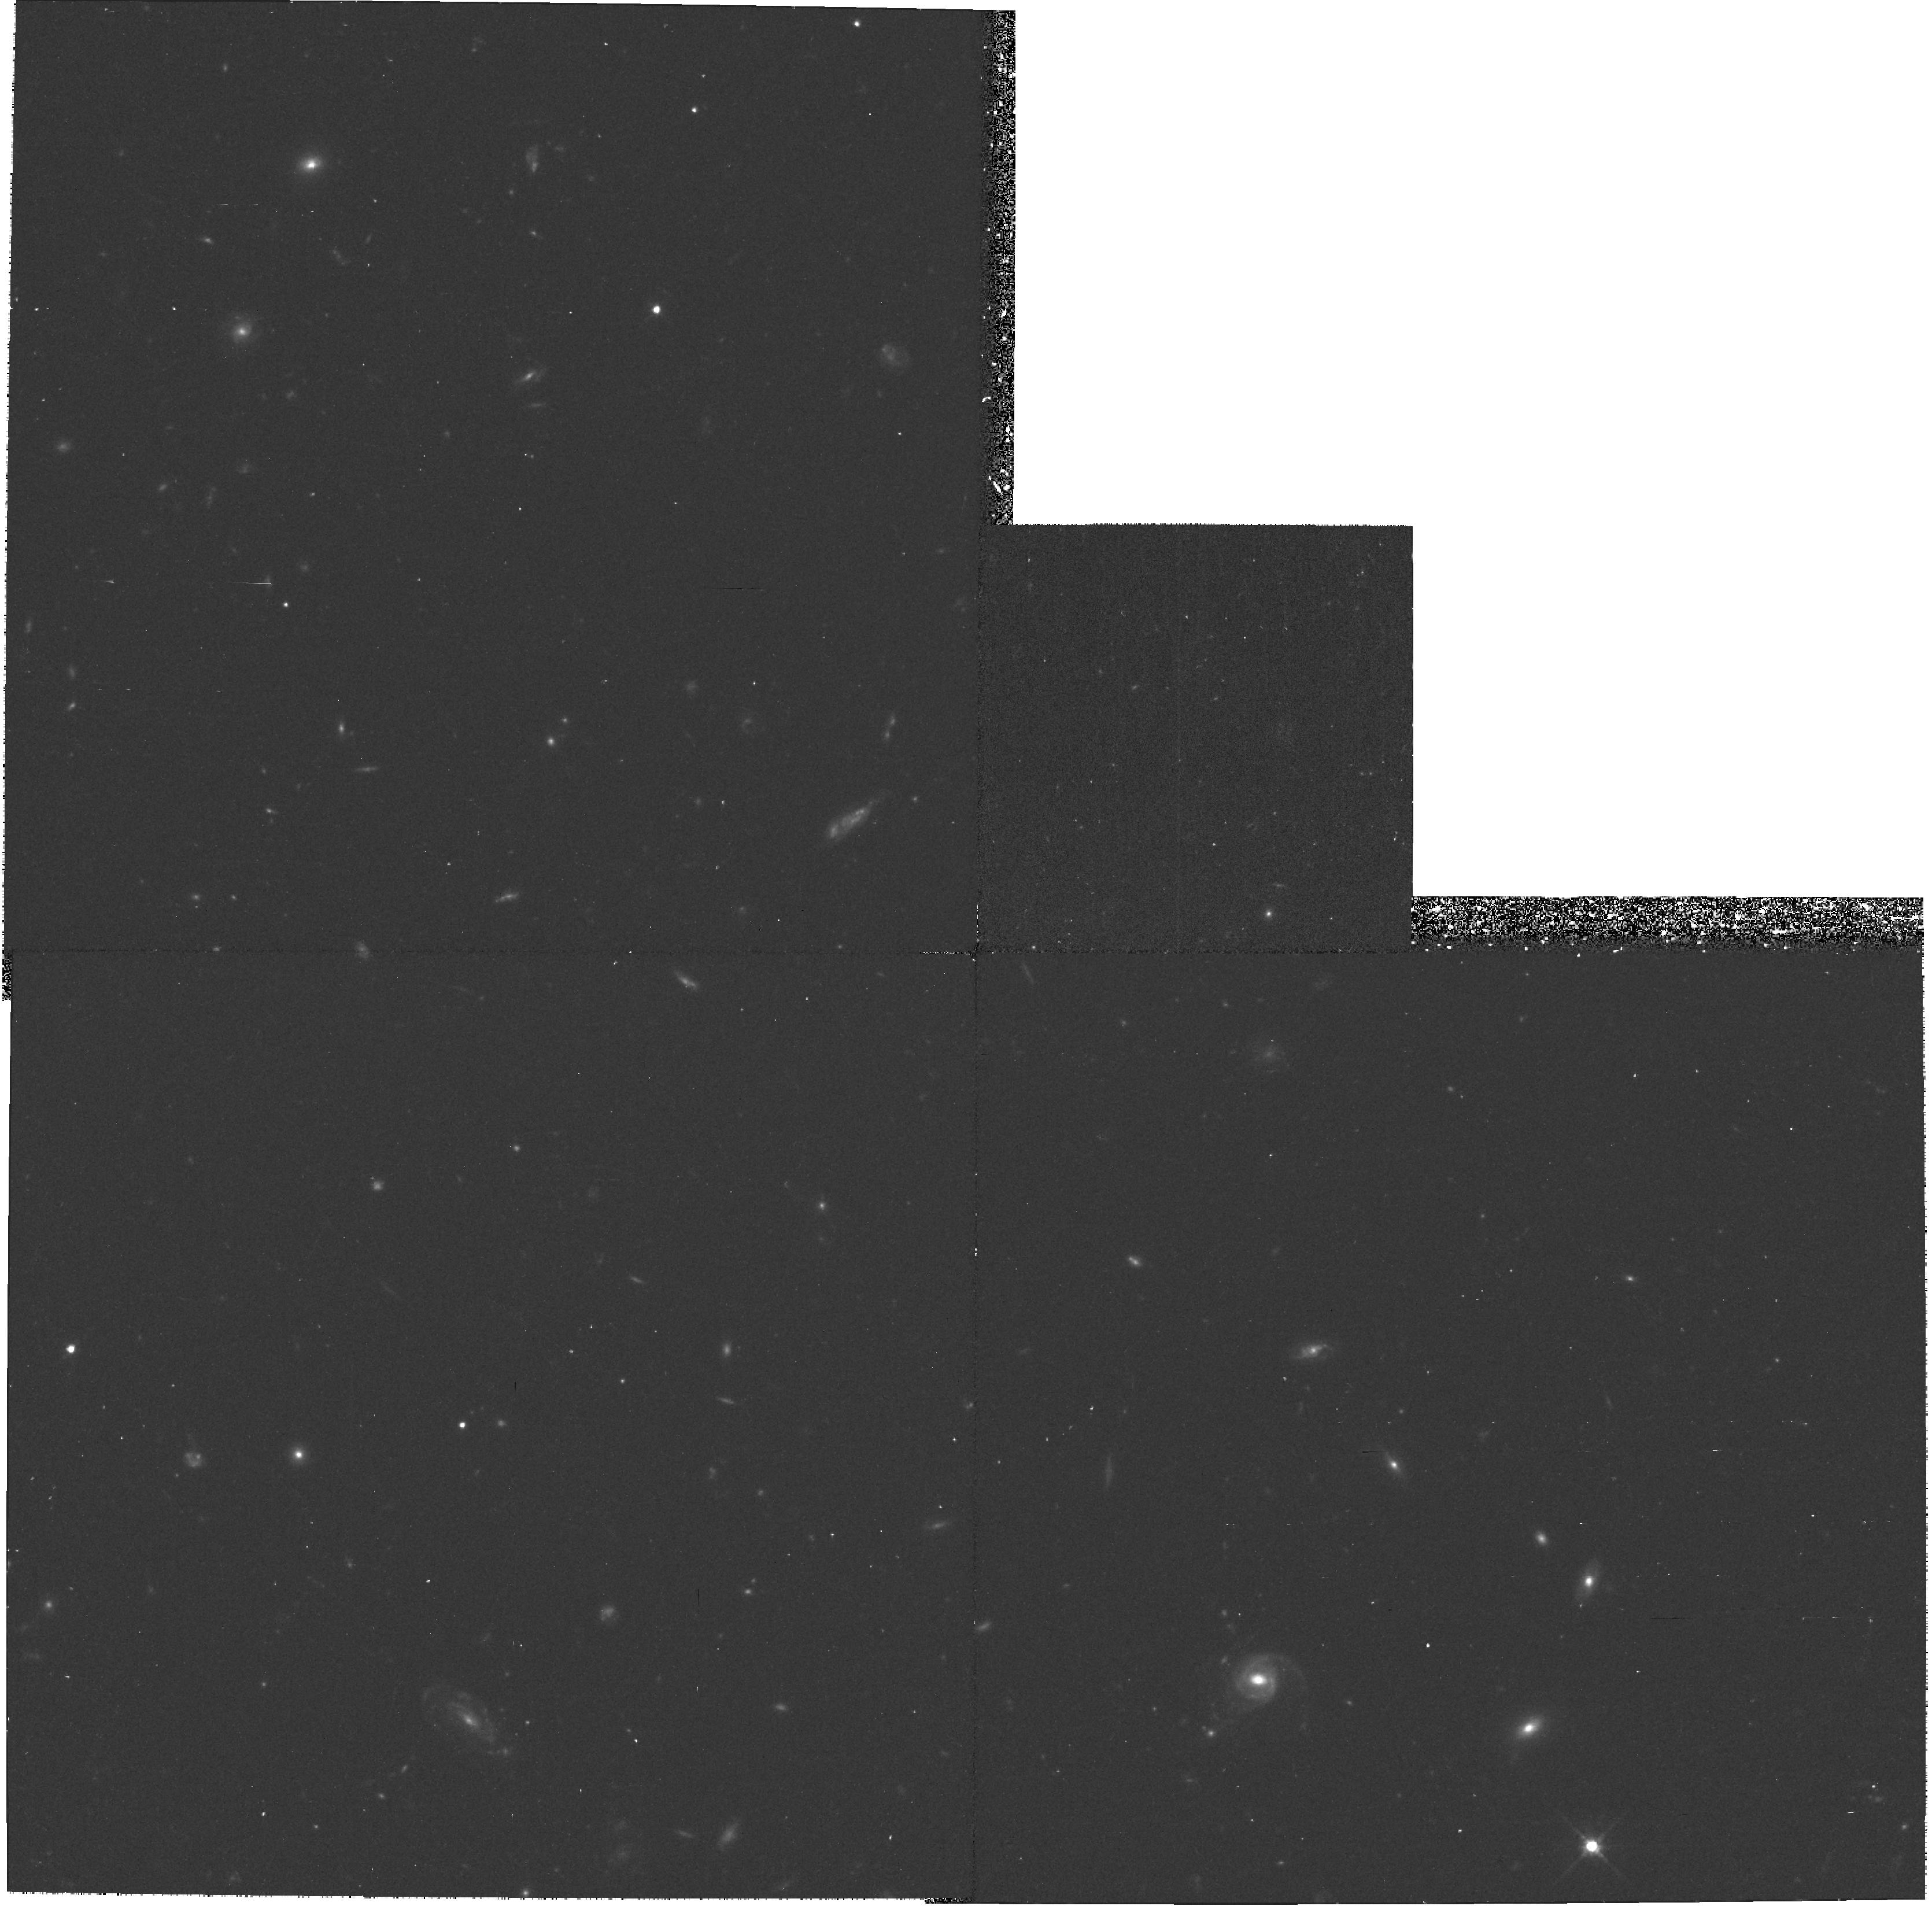
Target: GAL-105300+573155. Instrument: WFPC2/PC. Filter: F702W. Exposure: 37 min. Observation ID: hst_8194_04_wfpc2_pc_f702w_u5ac04

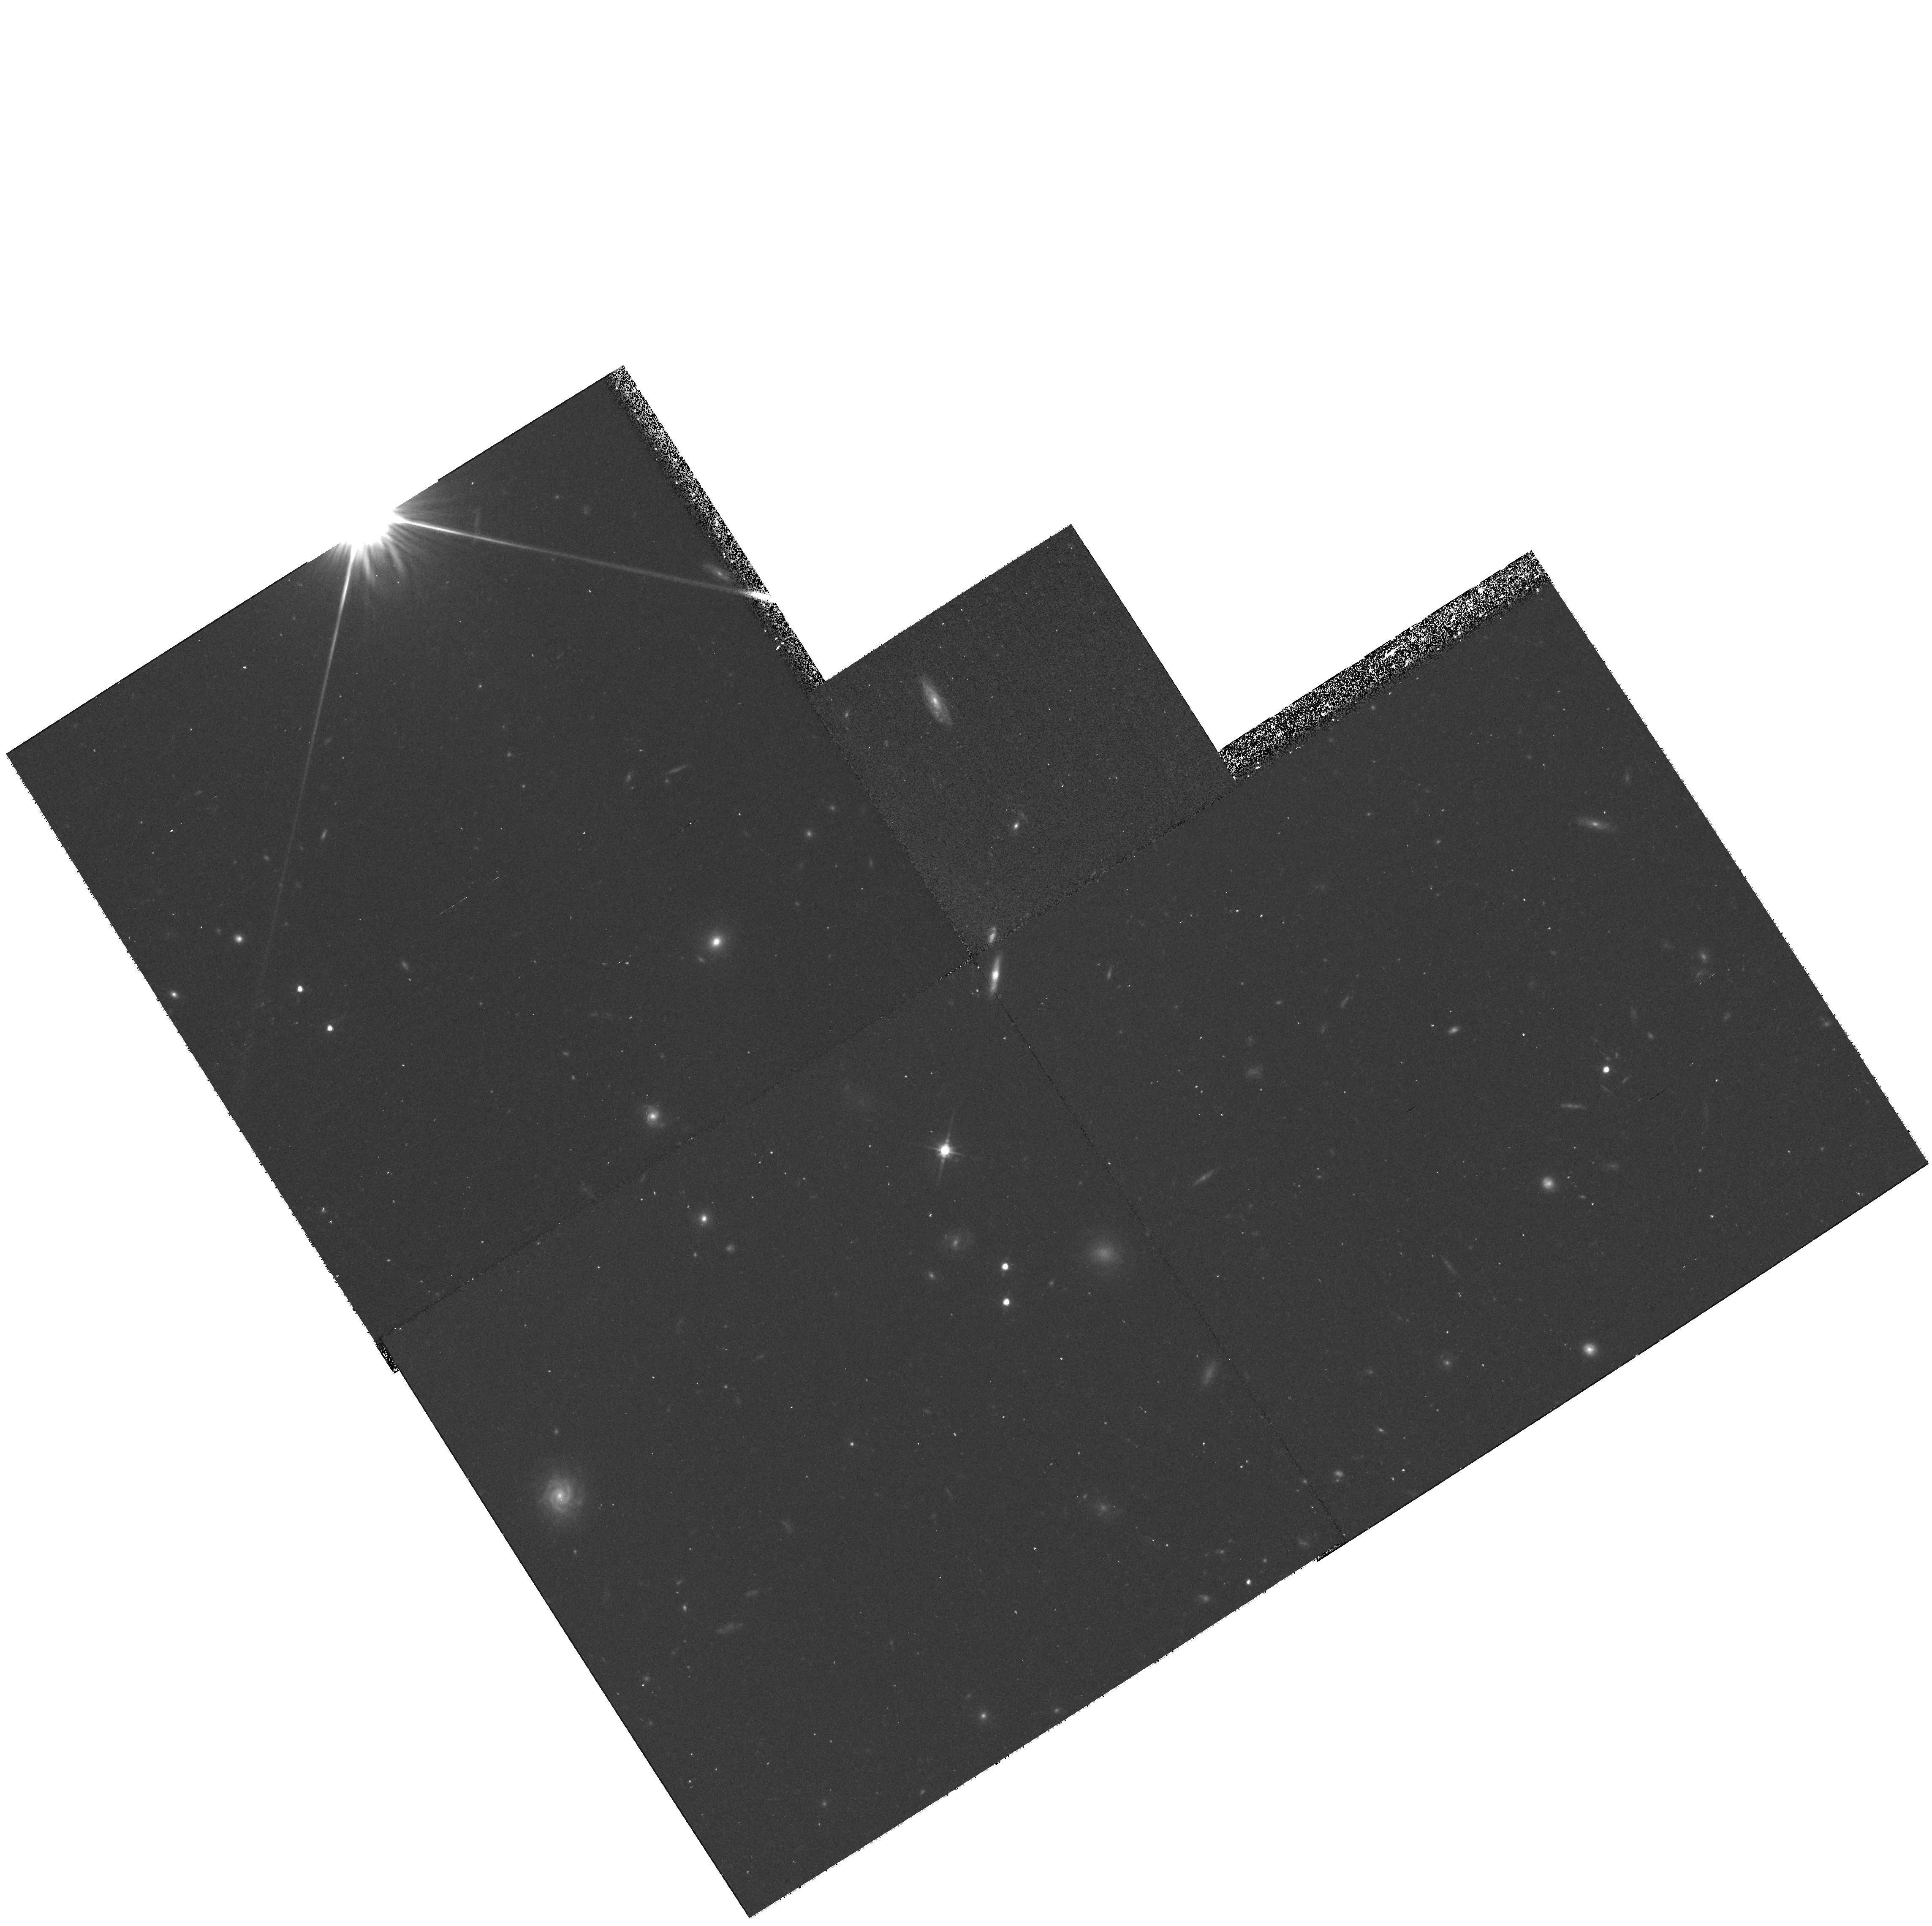
Target: GAL-105108+573345. Instrument: WFPC2/PC. Filter: F702W. Exposure: 37 min. Observation ID: hst_8194_17_wfpc2_pc_f702w_u5ac17

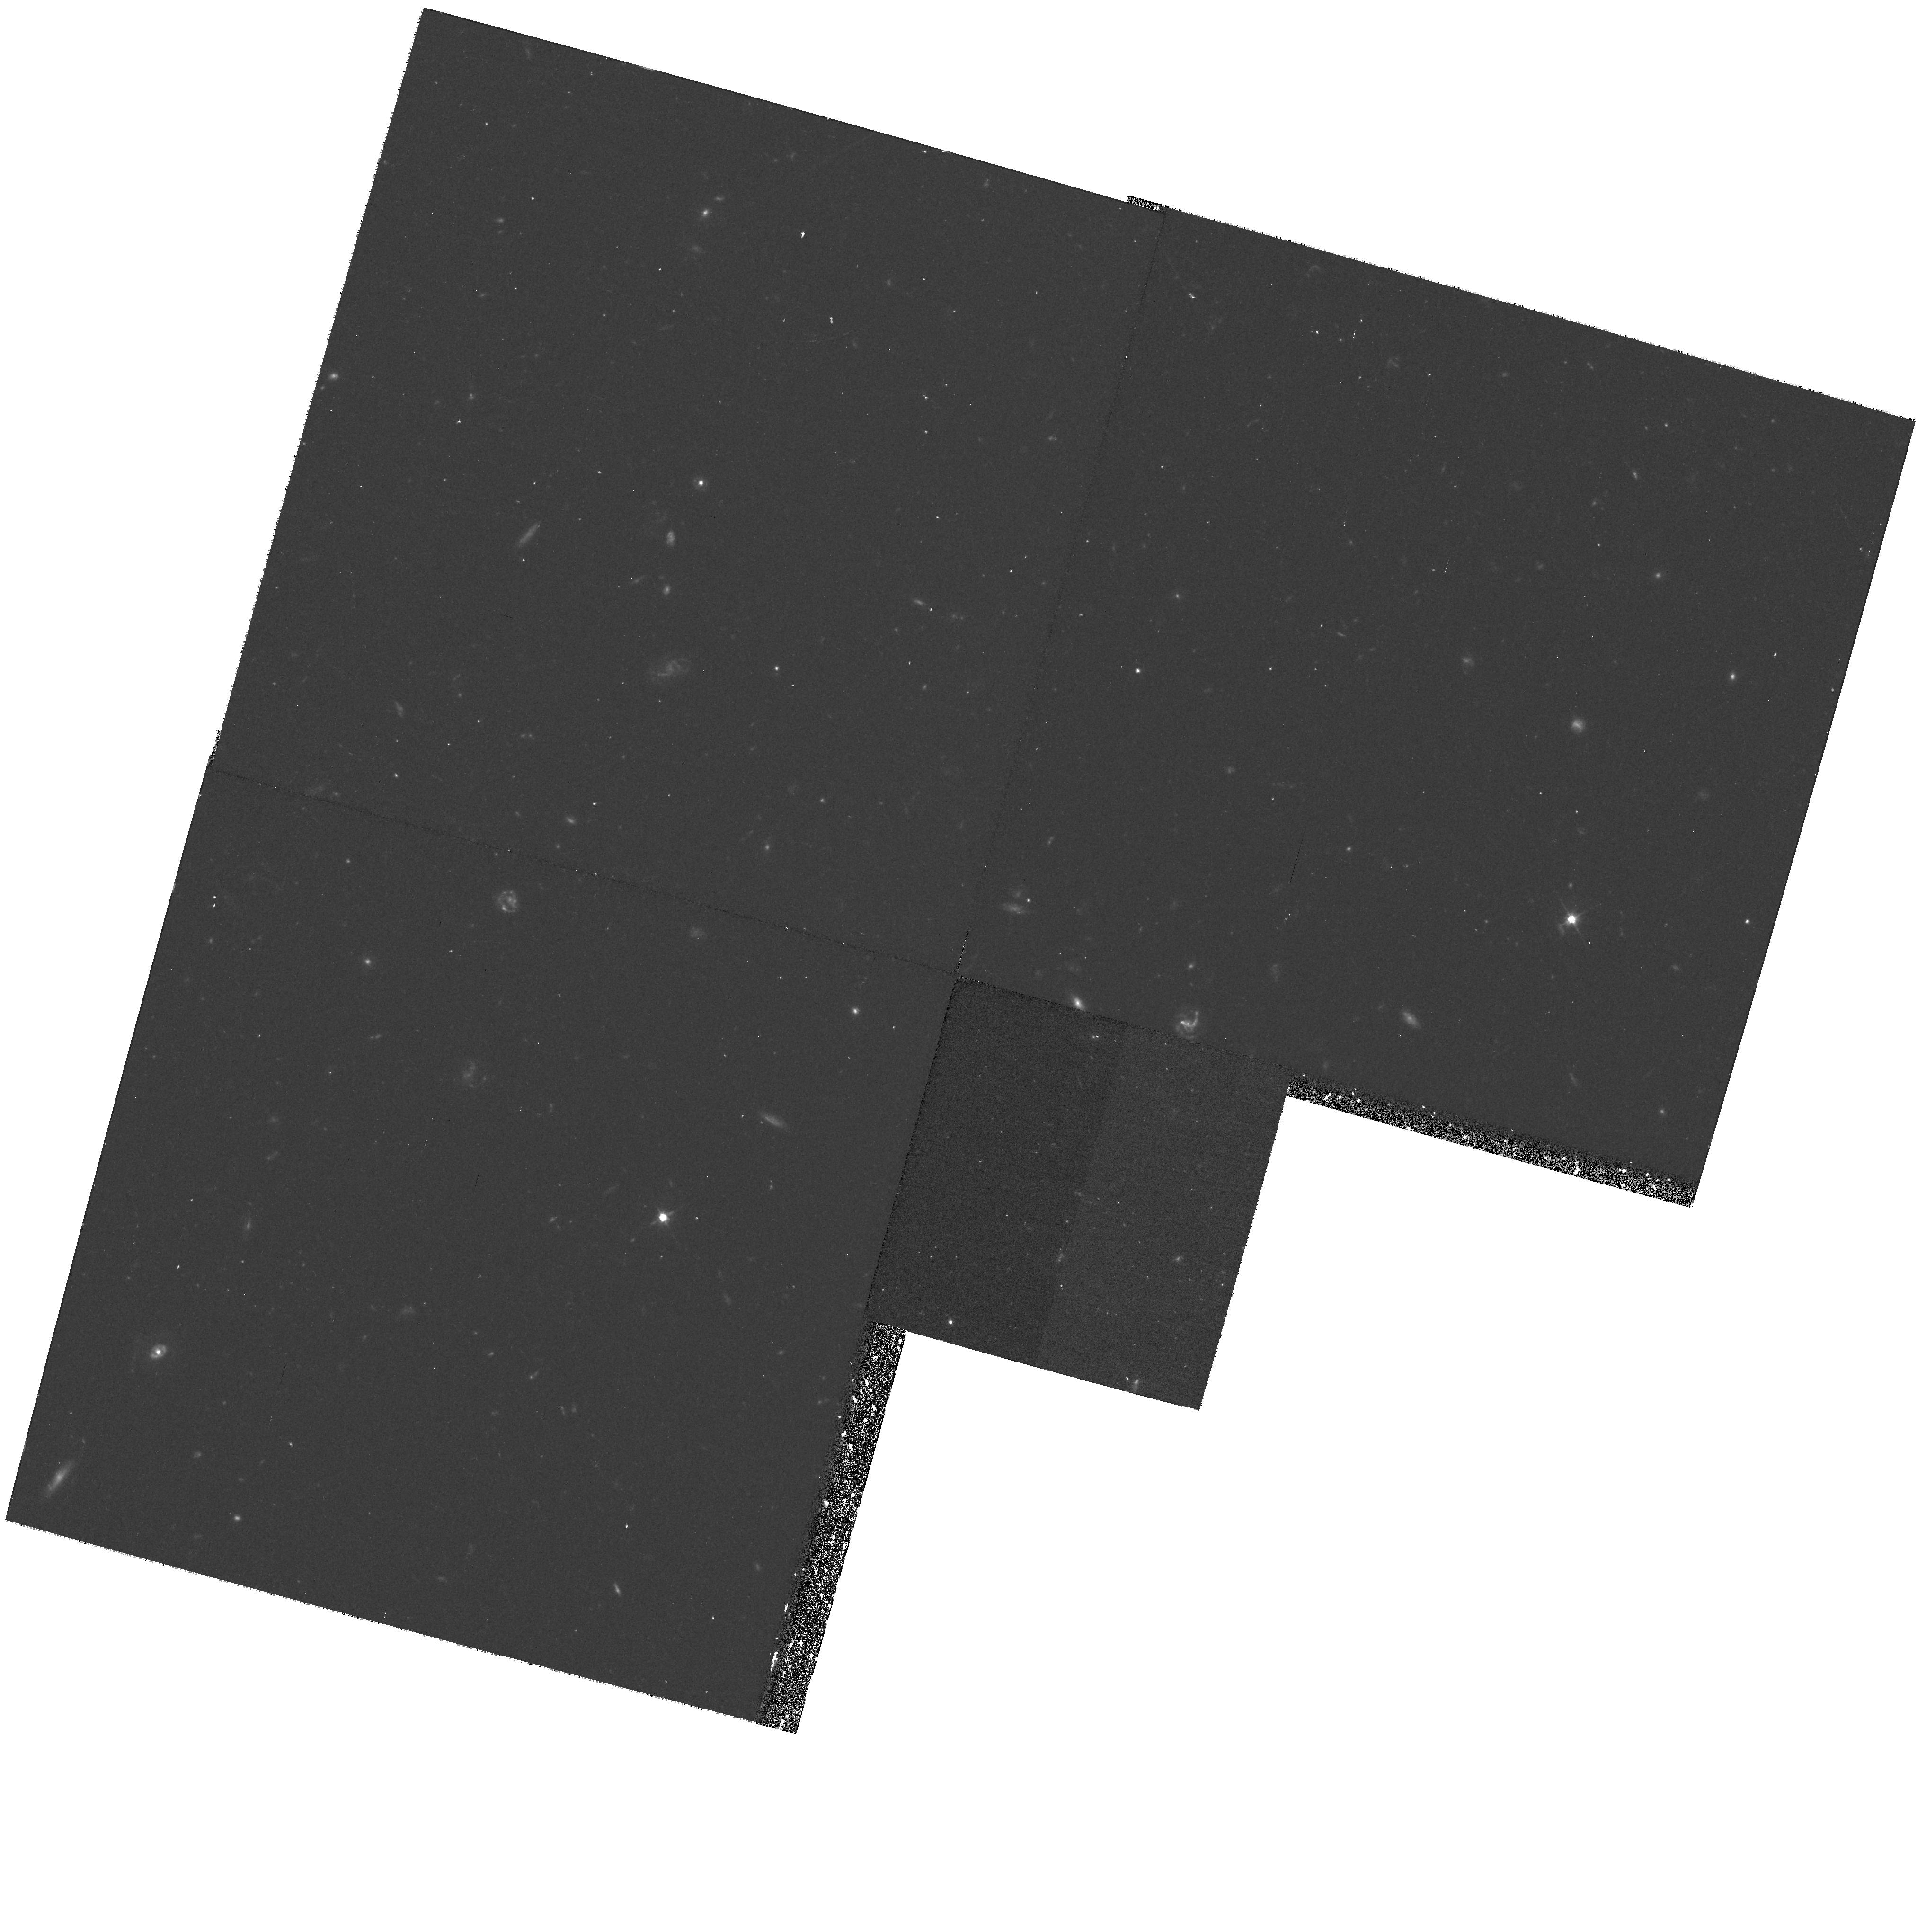
Target: GAL-105200+572424. Instrument: WFPC2/PC. Filter: F606W. Exposure: 37 min. Observation ID: hst_8194_07_wfpc2_pc_f606w_u5ac07

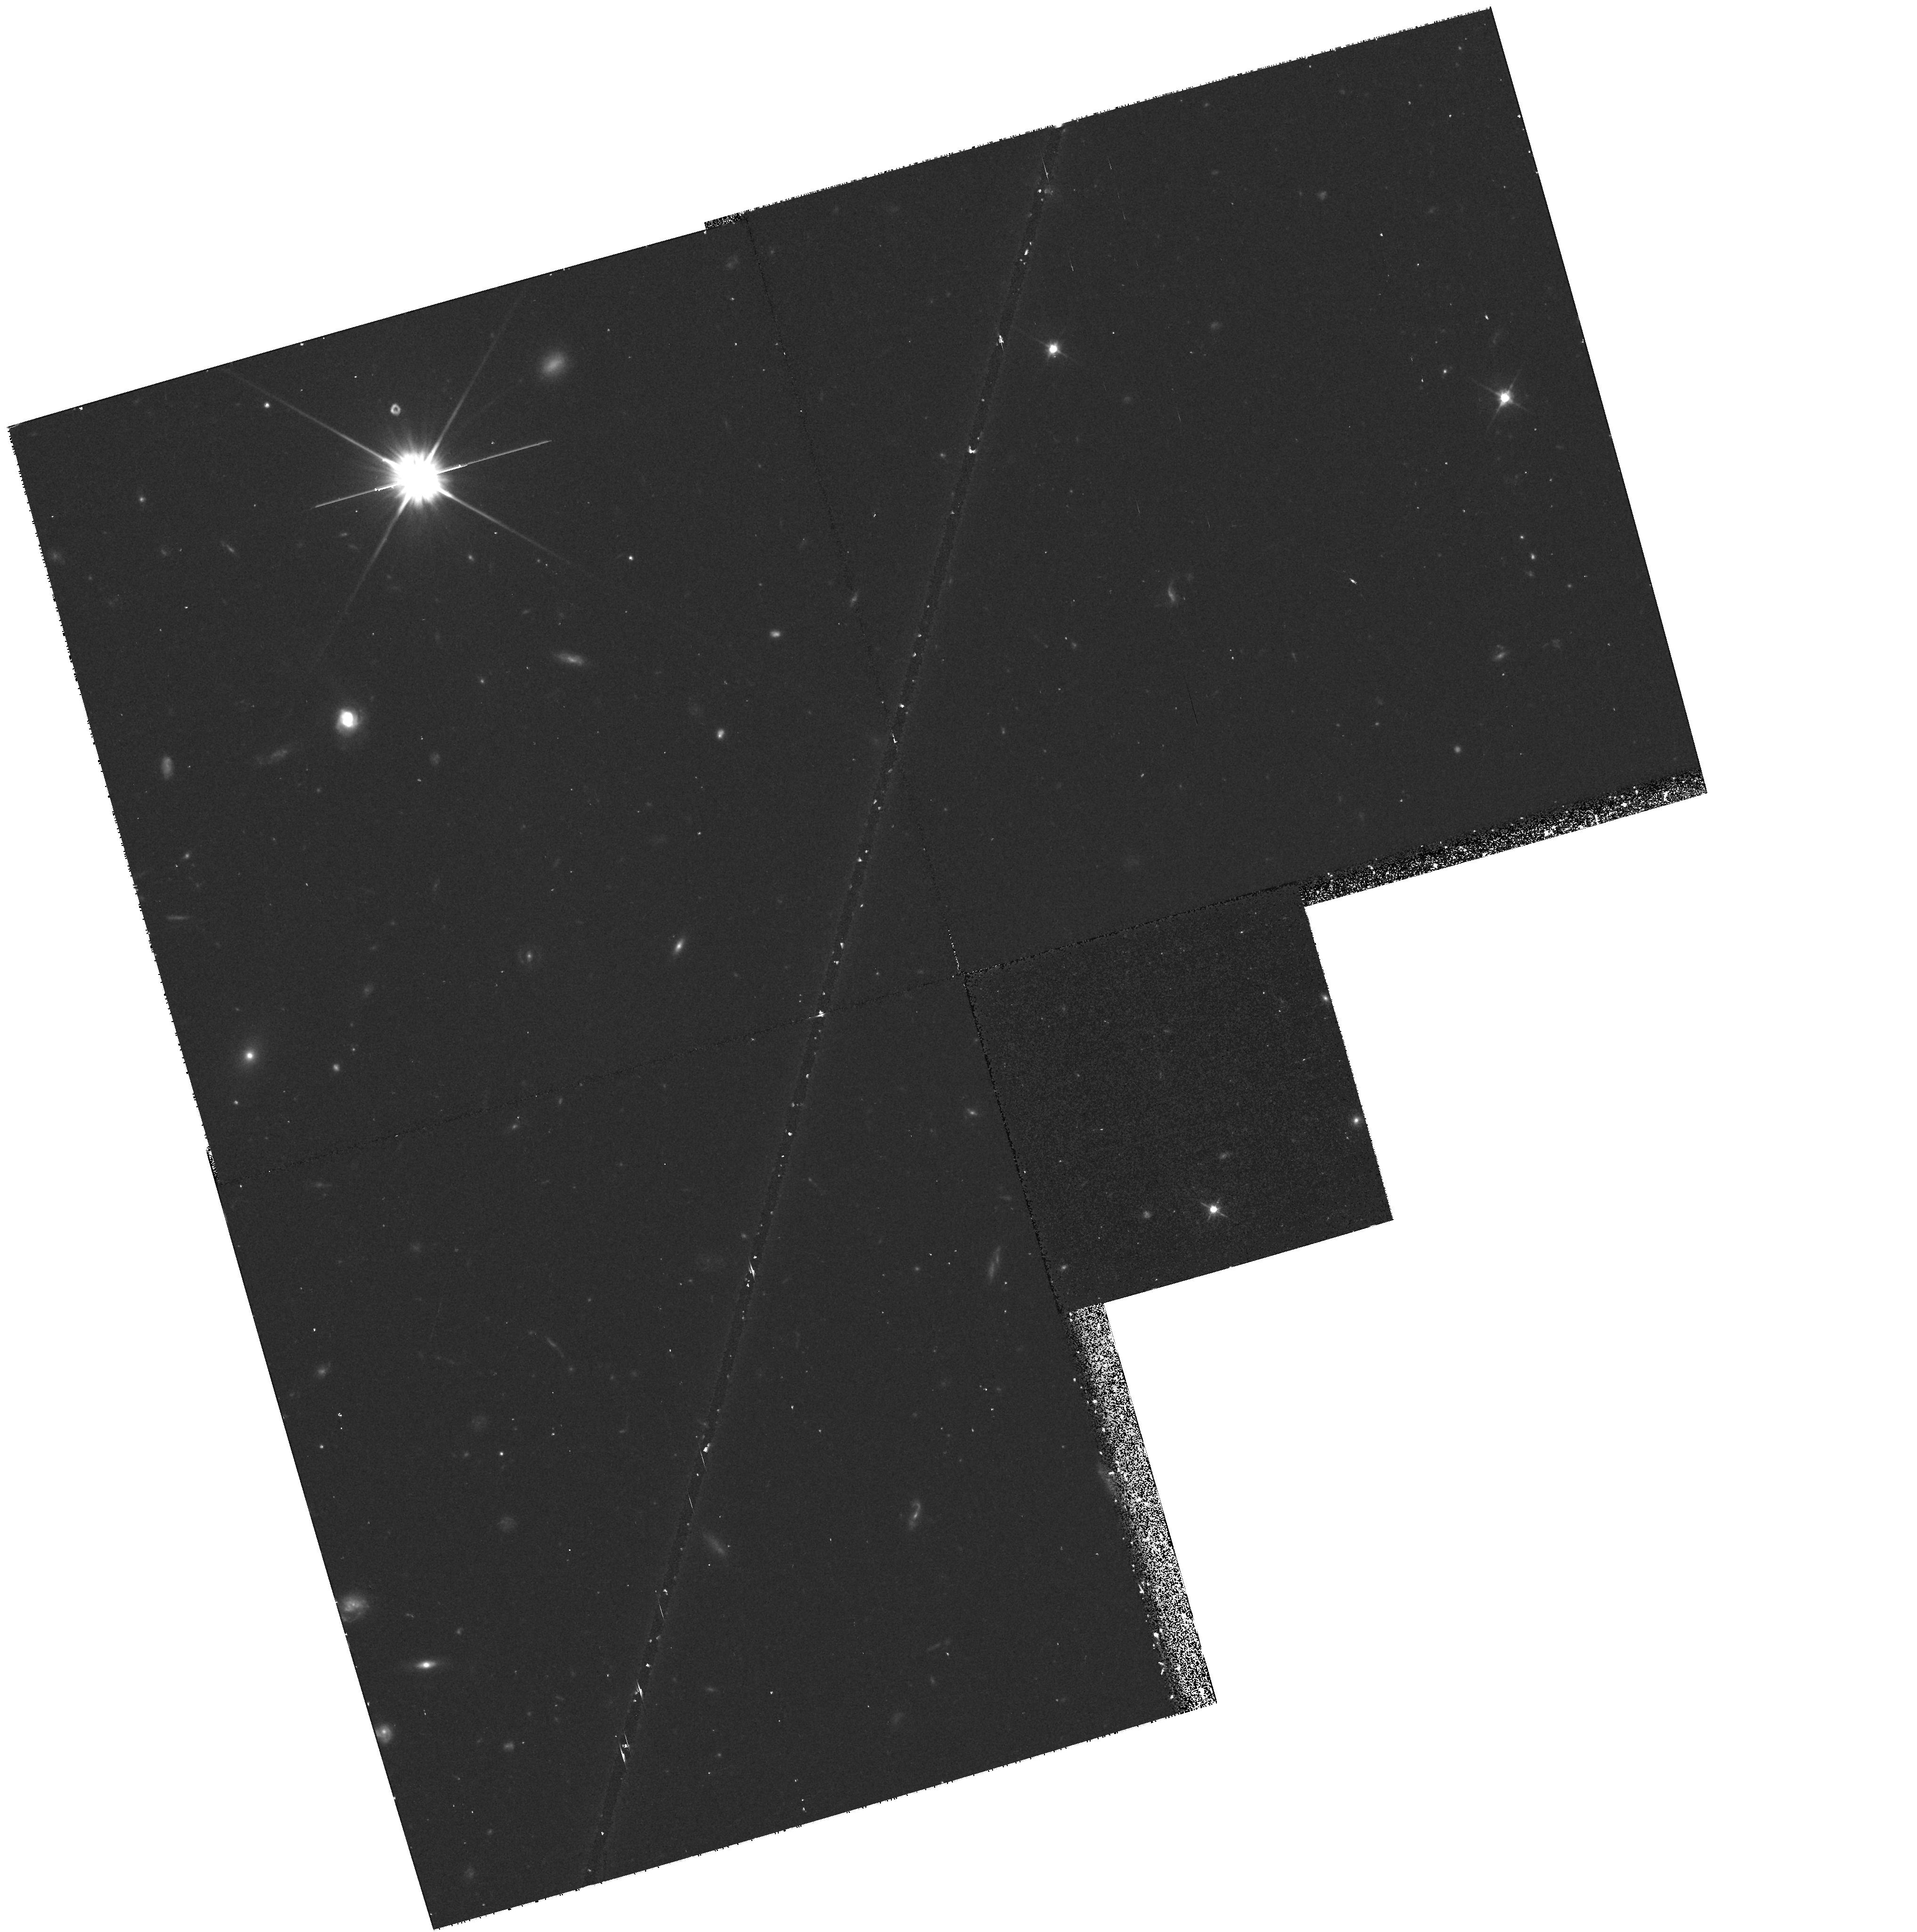
Target: GAL-105149+573249. Instrument: WFPC2/PC. Filter: F606W. Exposure: 37 min. Observation ID: hst_8194_18_wfpc2_pc_f606w_u5ac18

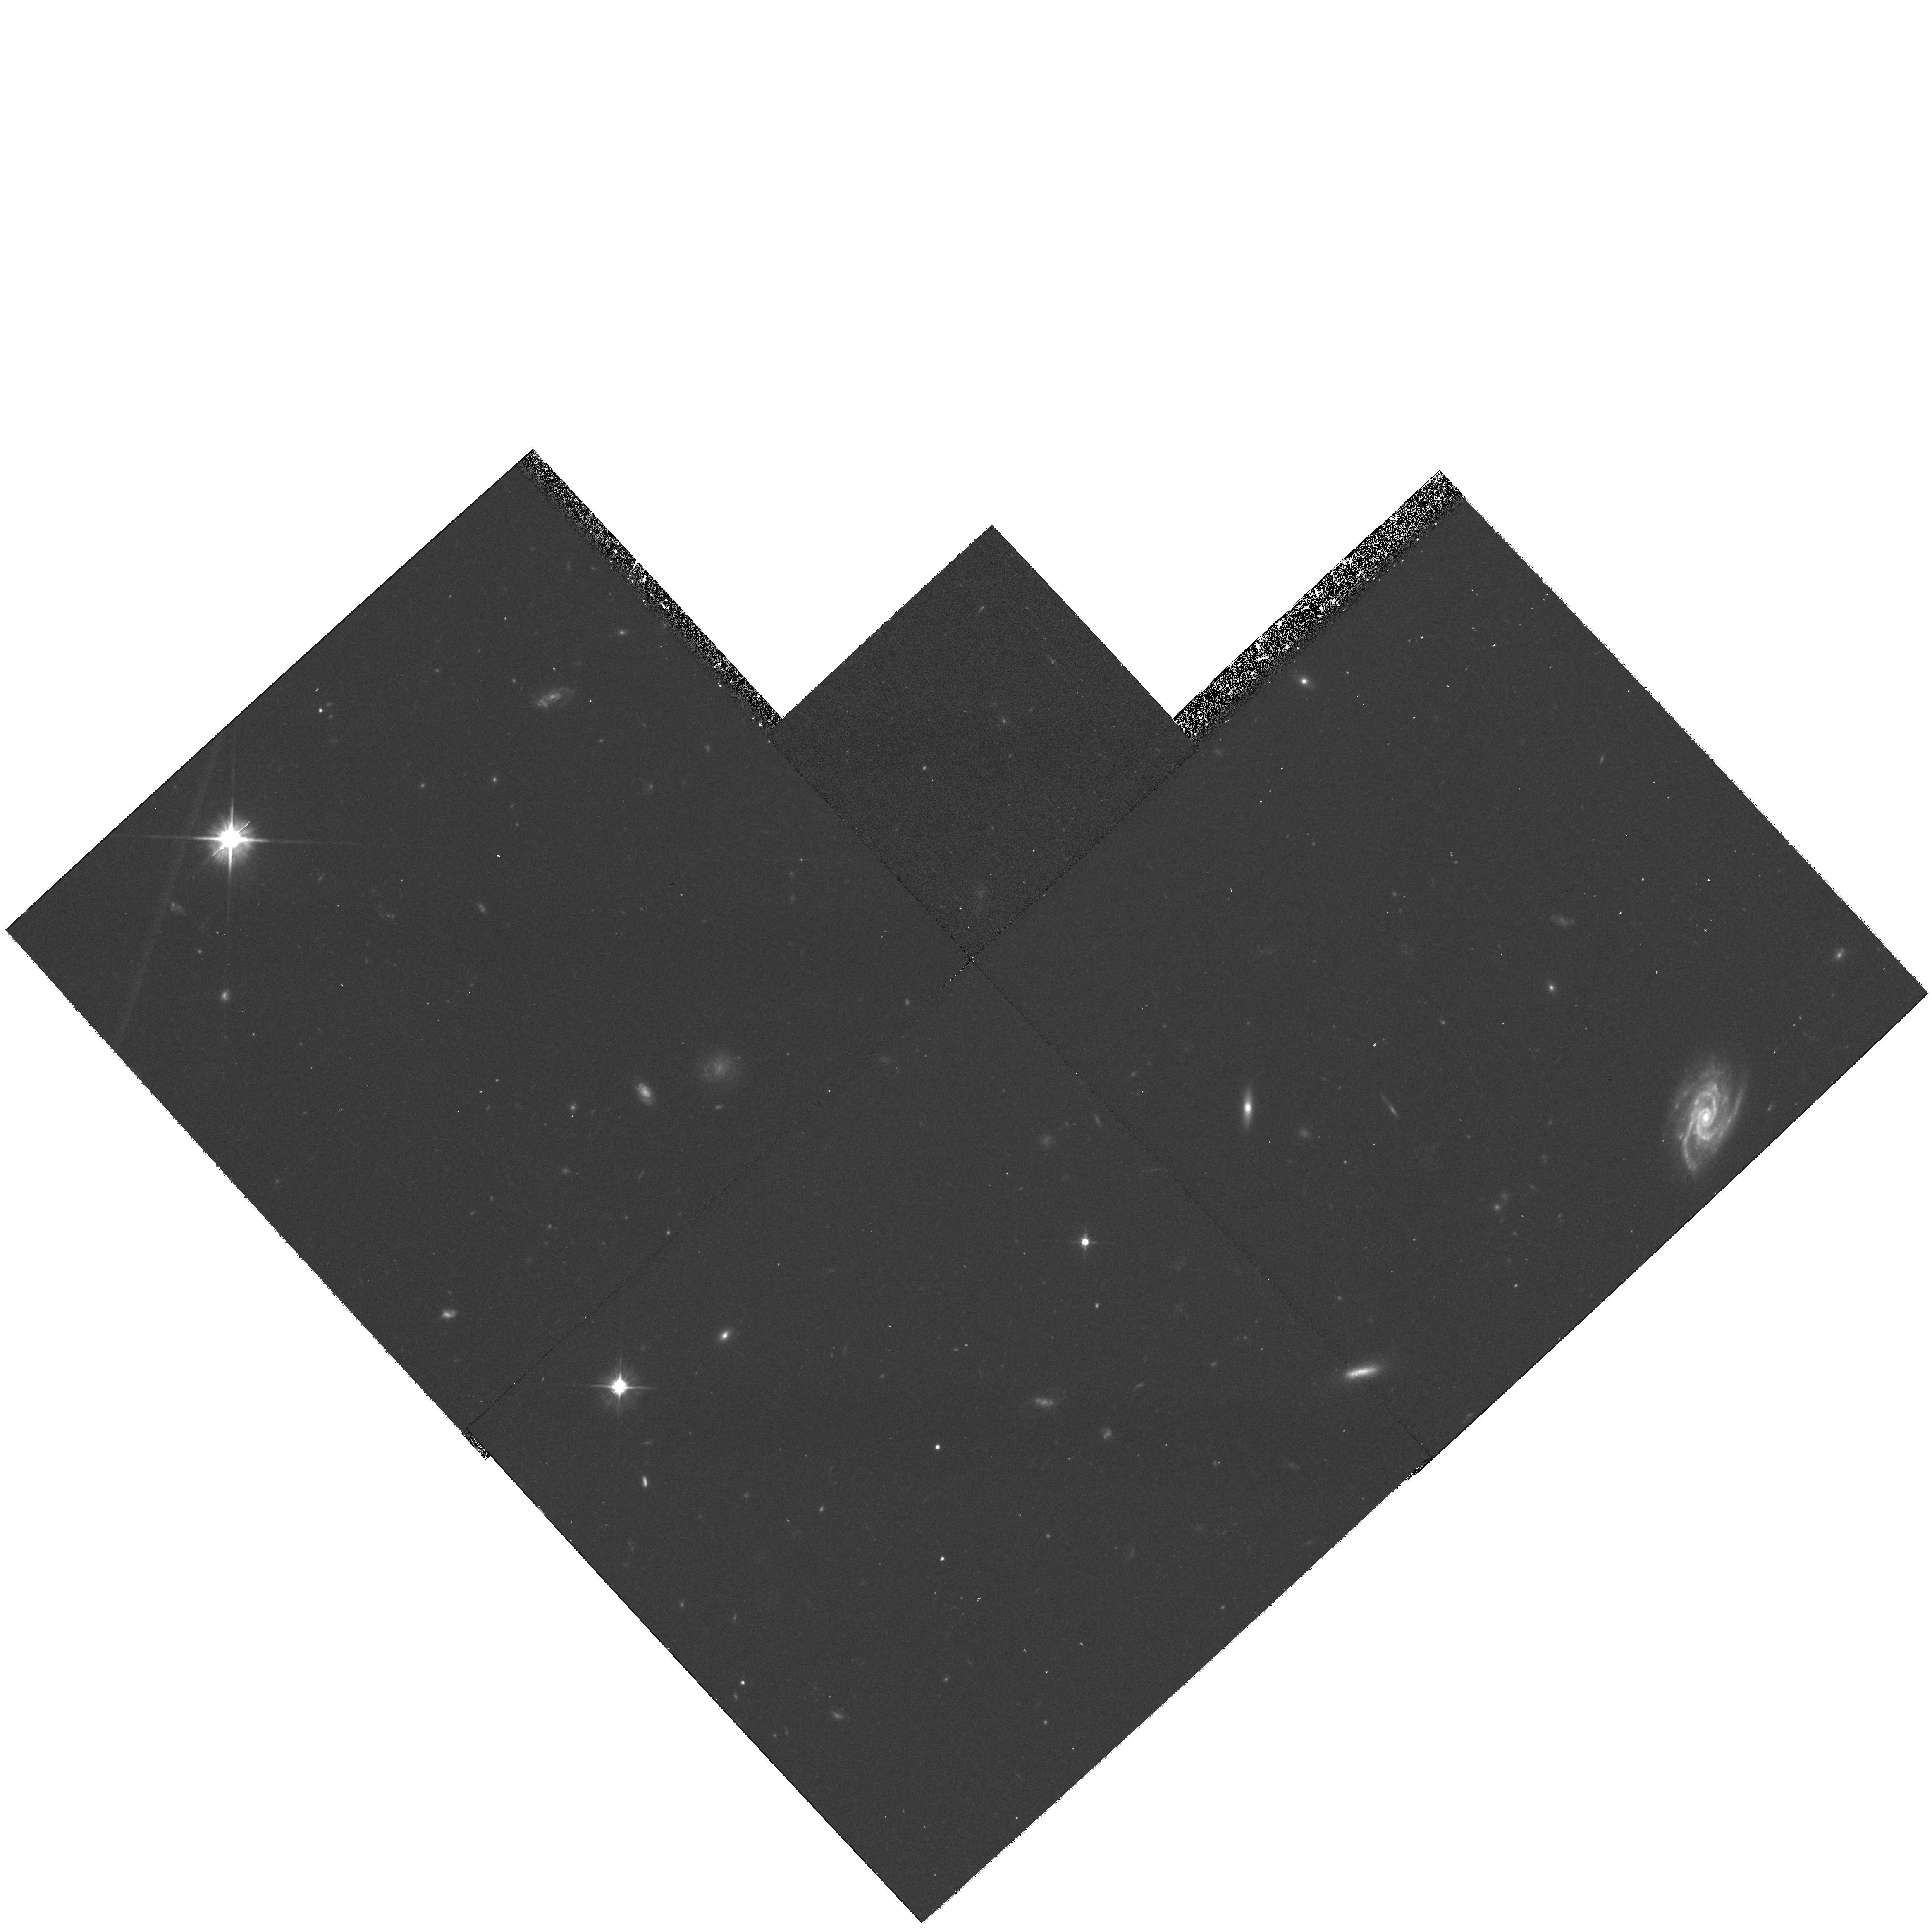
Target: GAL-105329+572104. Instrument: WFPC2/PC. Filter: F606W. Exposure: 37 min. Observation ID: hst_8194_03_wfpc2_pc_f606w_u5ac03

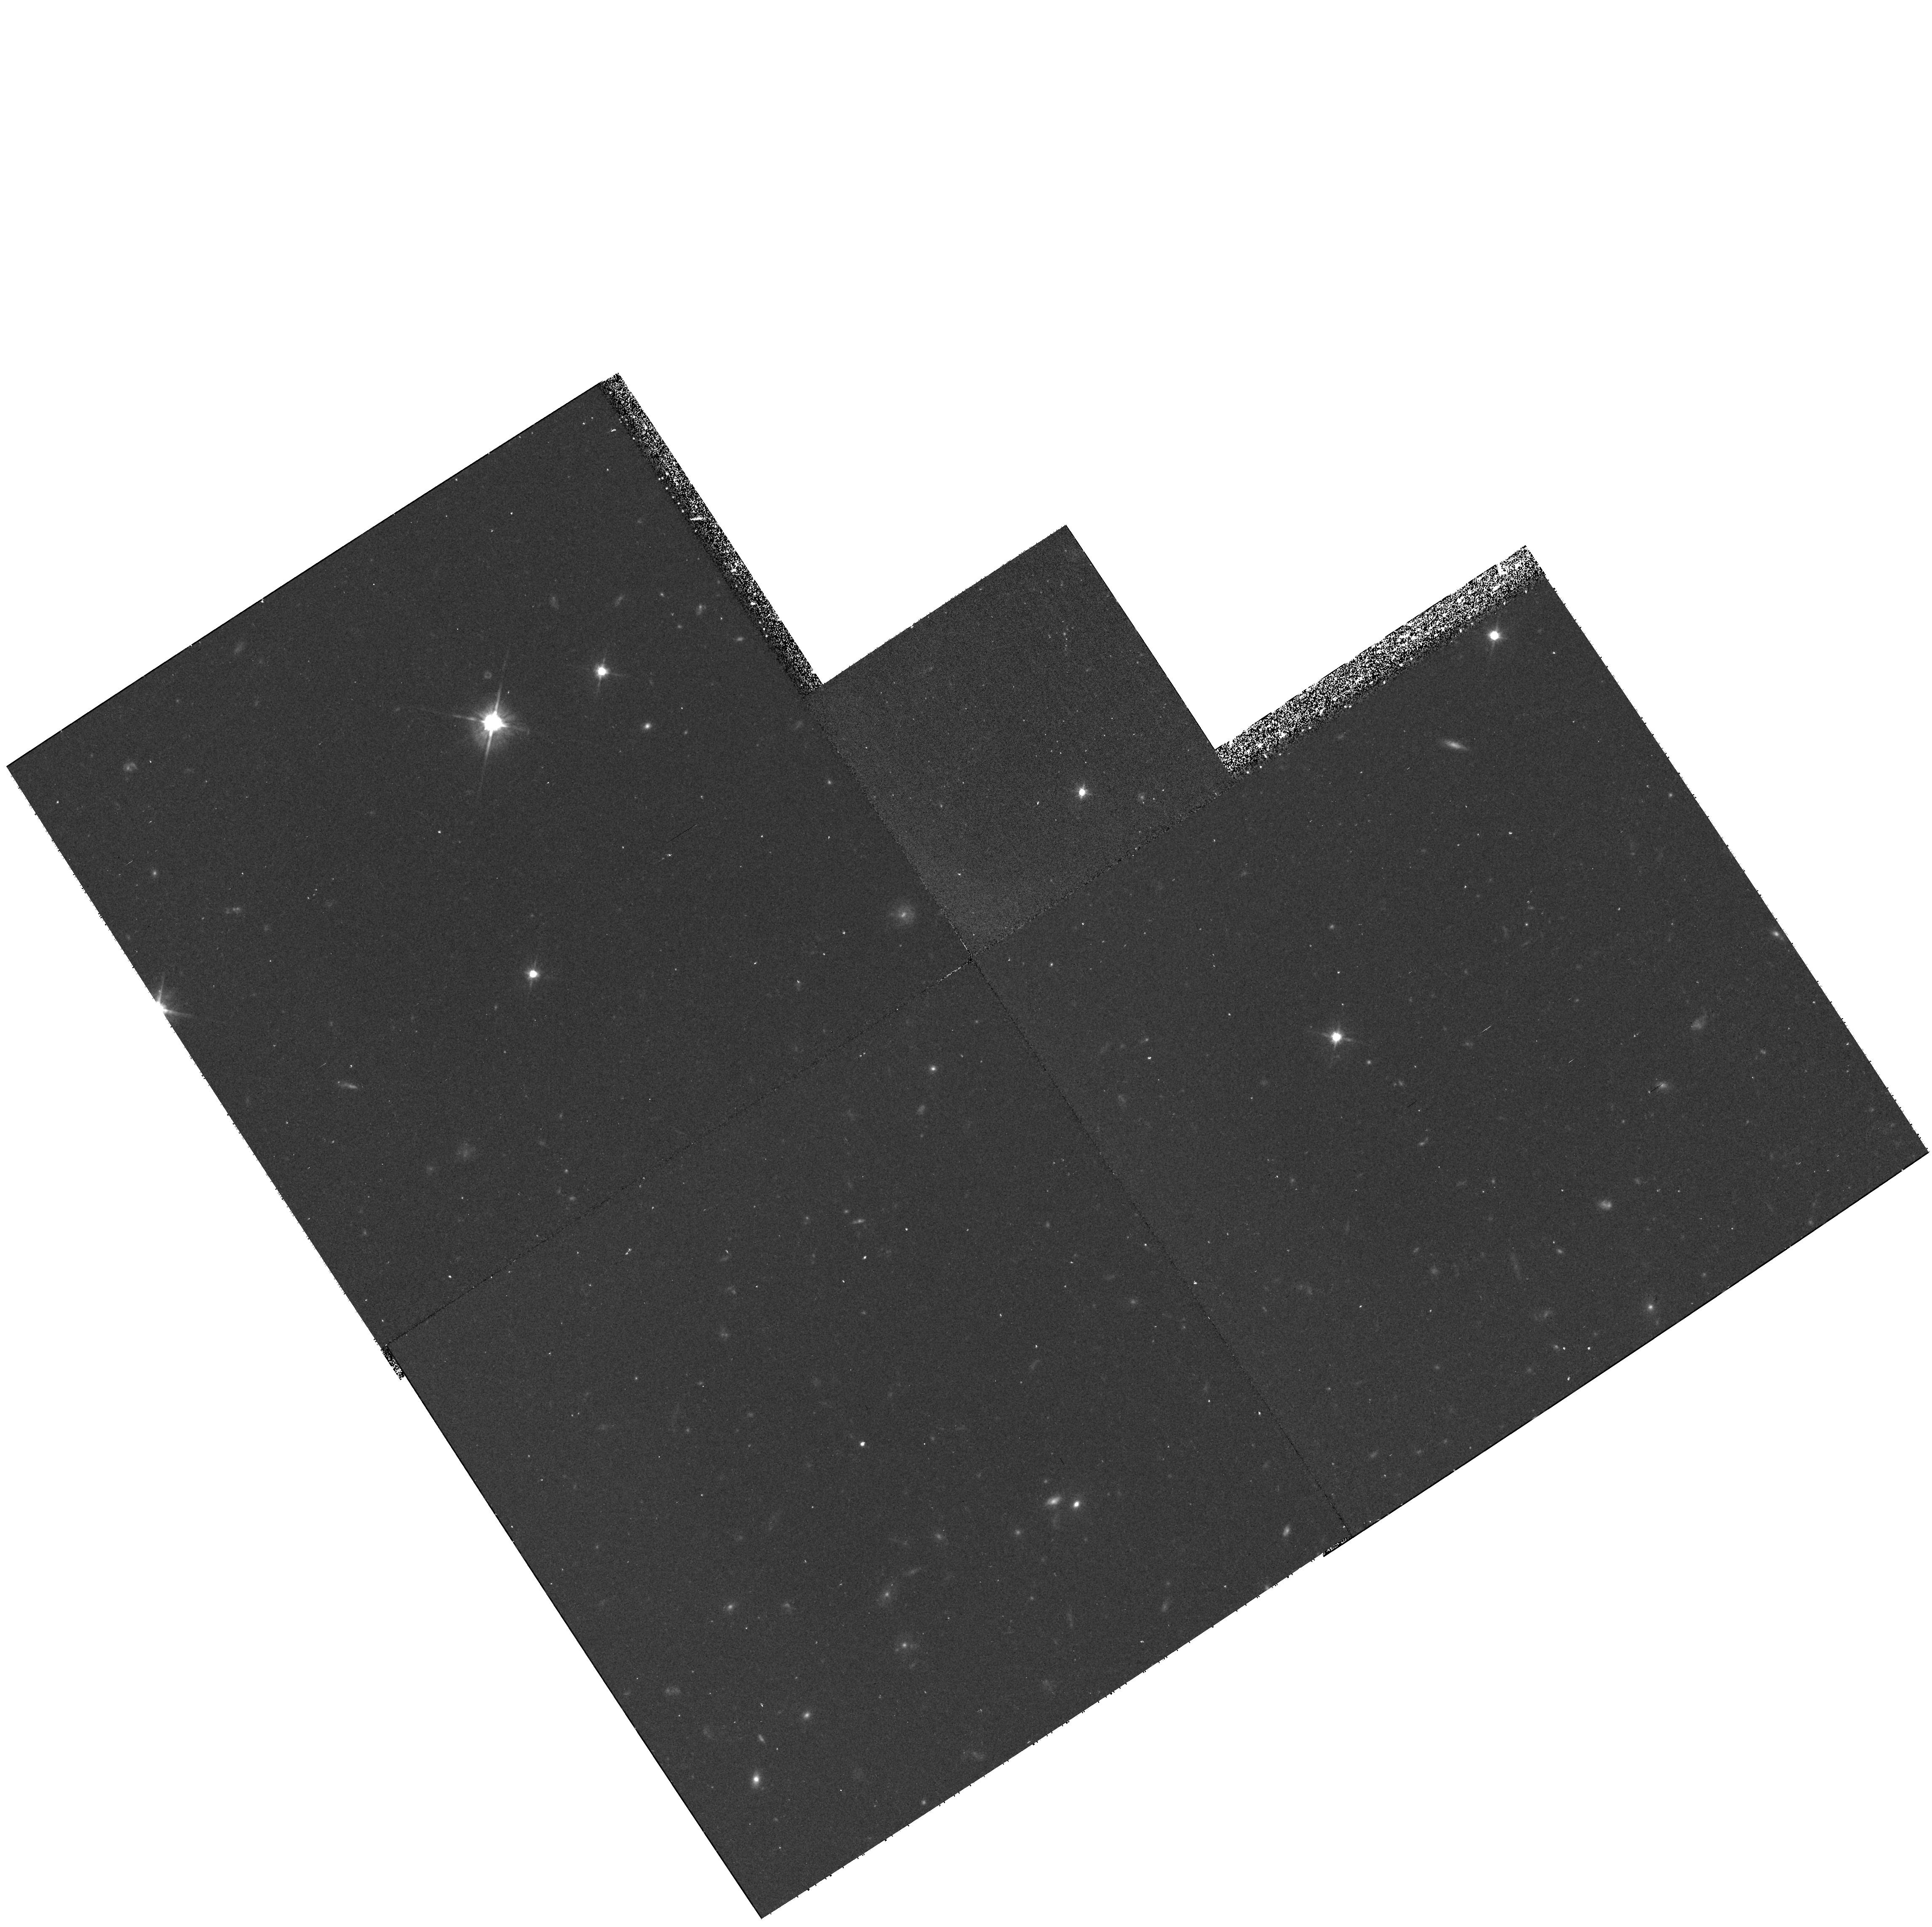
Target: GAL-105312+572506. Instrument: WFPC2/PC. Filter: F606W. Exposure: 37 min. Observation ID: hst_8194_13_wfpc2_pc_f606w_u5ac13

Evolution of high-redshift Seyfert Galaxies (PI: Hasinger, Guenther)

The ROSAT Deep Survey covers an area of 0.3 deg^2 in the direction of the Lockman Hole and has found a source density of ~ 1000 deg^-2 with fluxes above 10^-15 cgs. Spectroscopic identifications of optical counterparts at the Keck telescope are complete to an X-ray flux limit of 2 \cdot 10^-15 cgs and optical magnitudes of R<23.5^m. Approximately 70\ 0.08 to 4.45. This is the highest AGN surface density detected in any waveband. The X-ray luminosity function of AGN shows substantial density evolution, resulting in a significantly larger space density of low-luminosity AGN (mainly Seyferts) in the redshift range 1 < z <2, than expected from the conventional pure luminosity evolution models. We have selected a statistically complete sample of Seyfert galaxies from the ROSAT Deep Survey. The galaxies have a redshift range of 0.9--1.9; this is the most distant available Seyfert sample. We propose to image these objects with broad-band WFPC2 filters in order to investigate the e vo lution of their morphology and e nvironments. The observations will provide insights into the Seyfert phenomenon at intermediate redshift and will complement similar HST studies of normal galaxies, clusters and quasars.